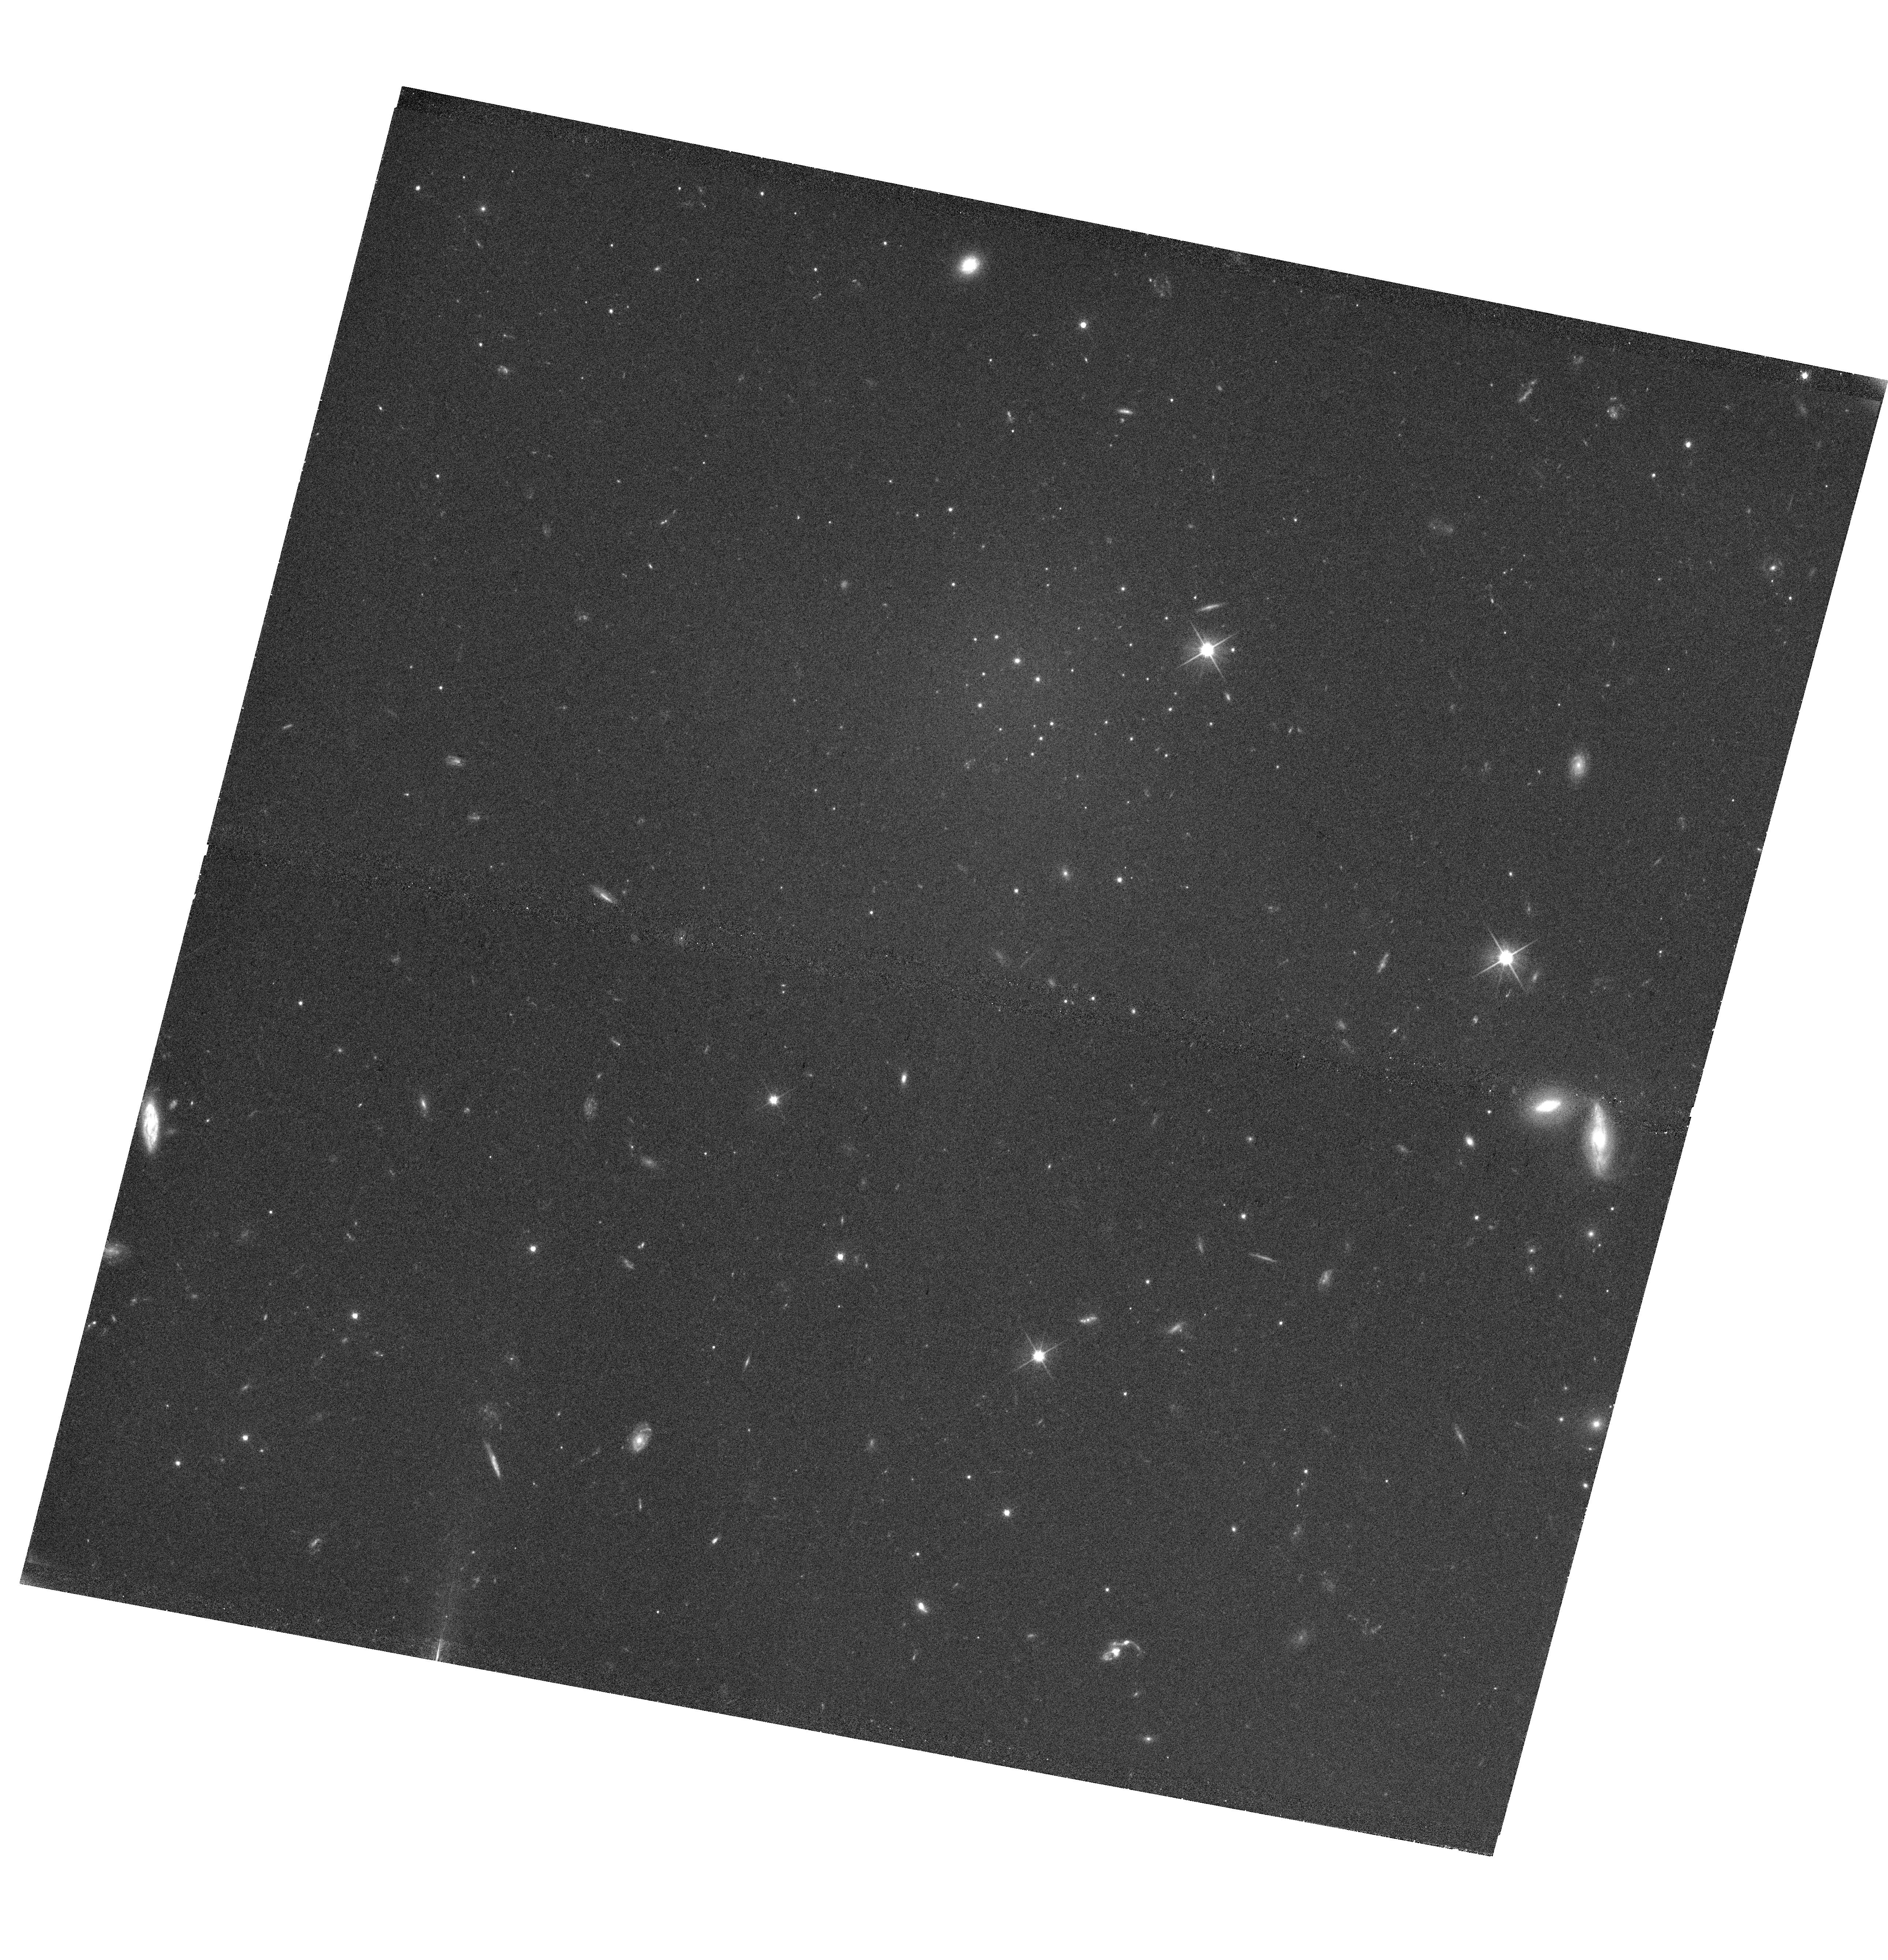
Target: NGC5846-UDG1. Instrument: WFC3/UVIS. Filter: F606W. Exposure: 39 min. Observation ID: hst_16284_01_wfc3_uvis_f606w_iedd01

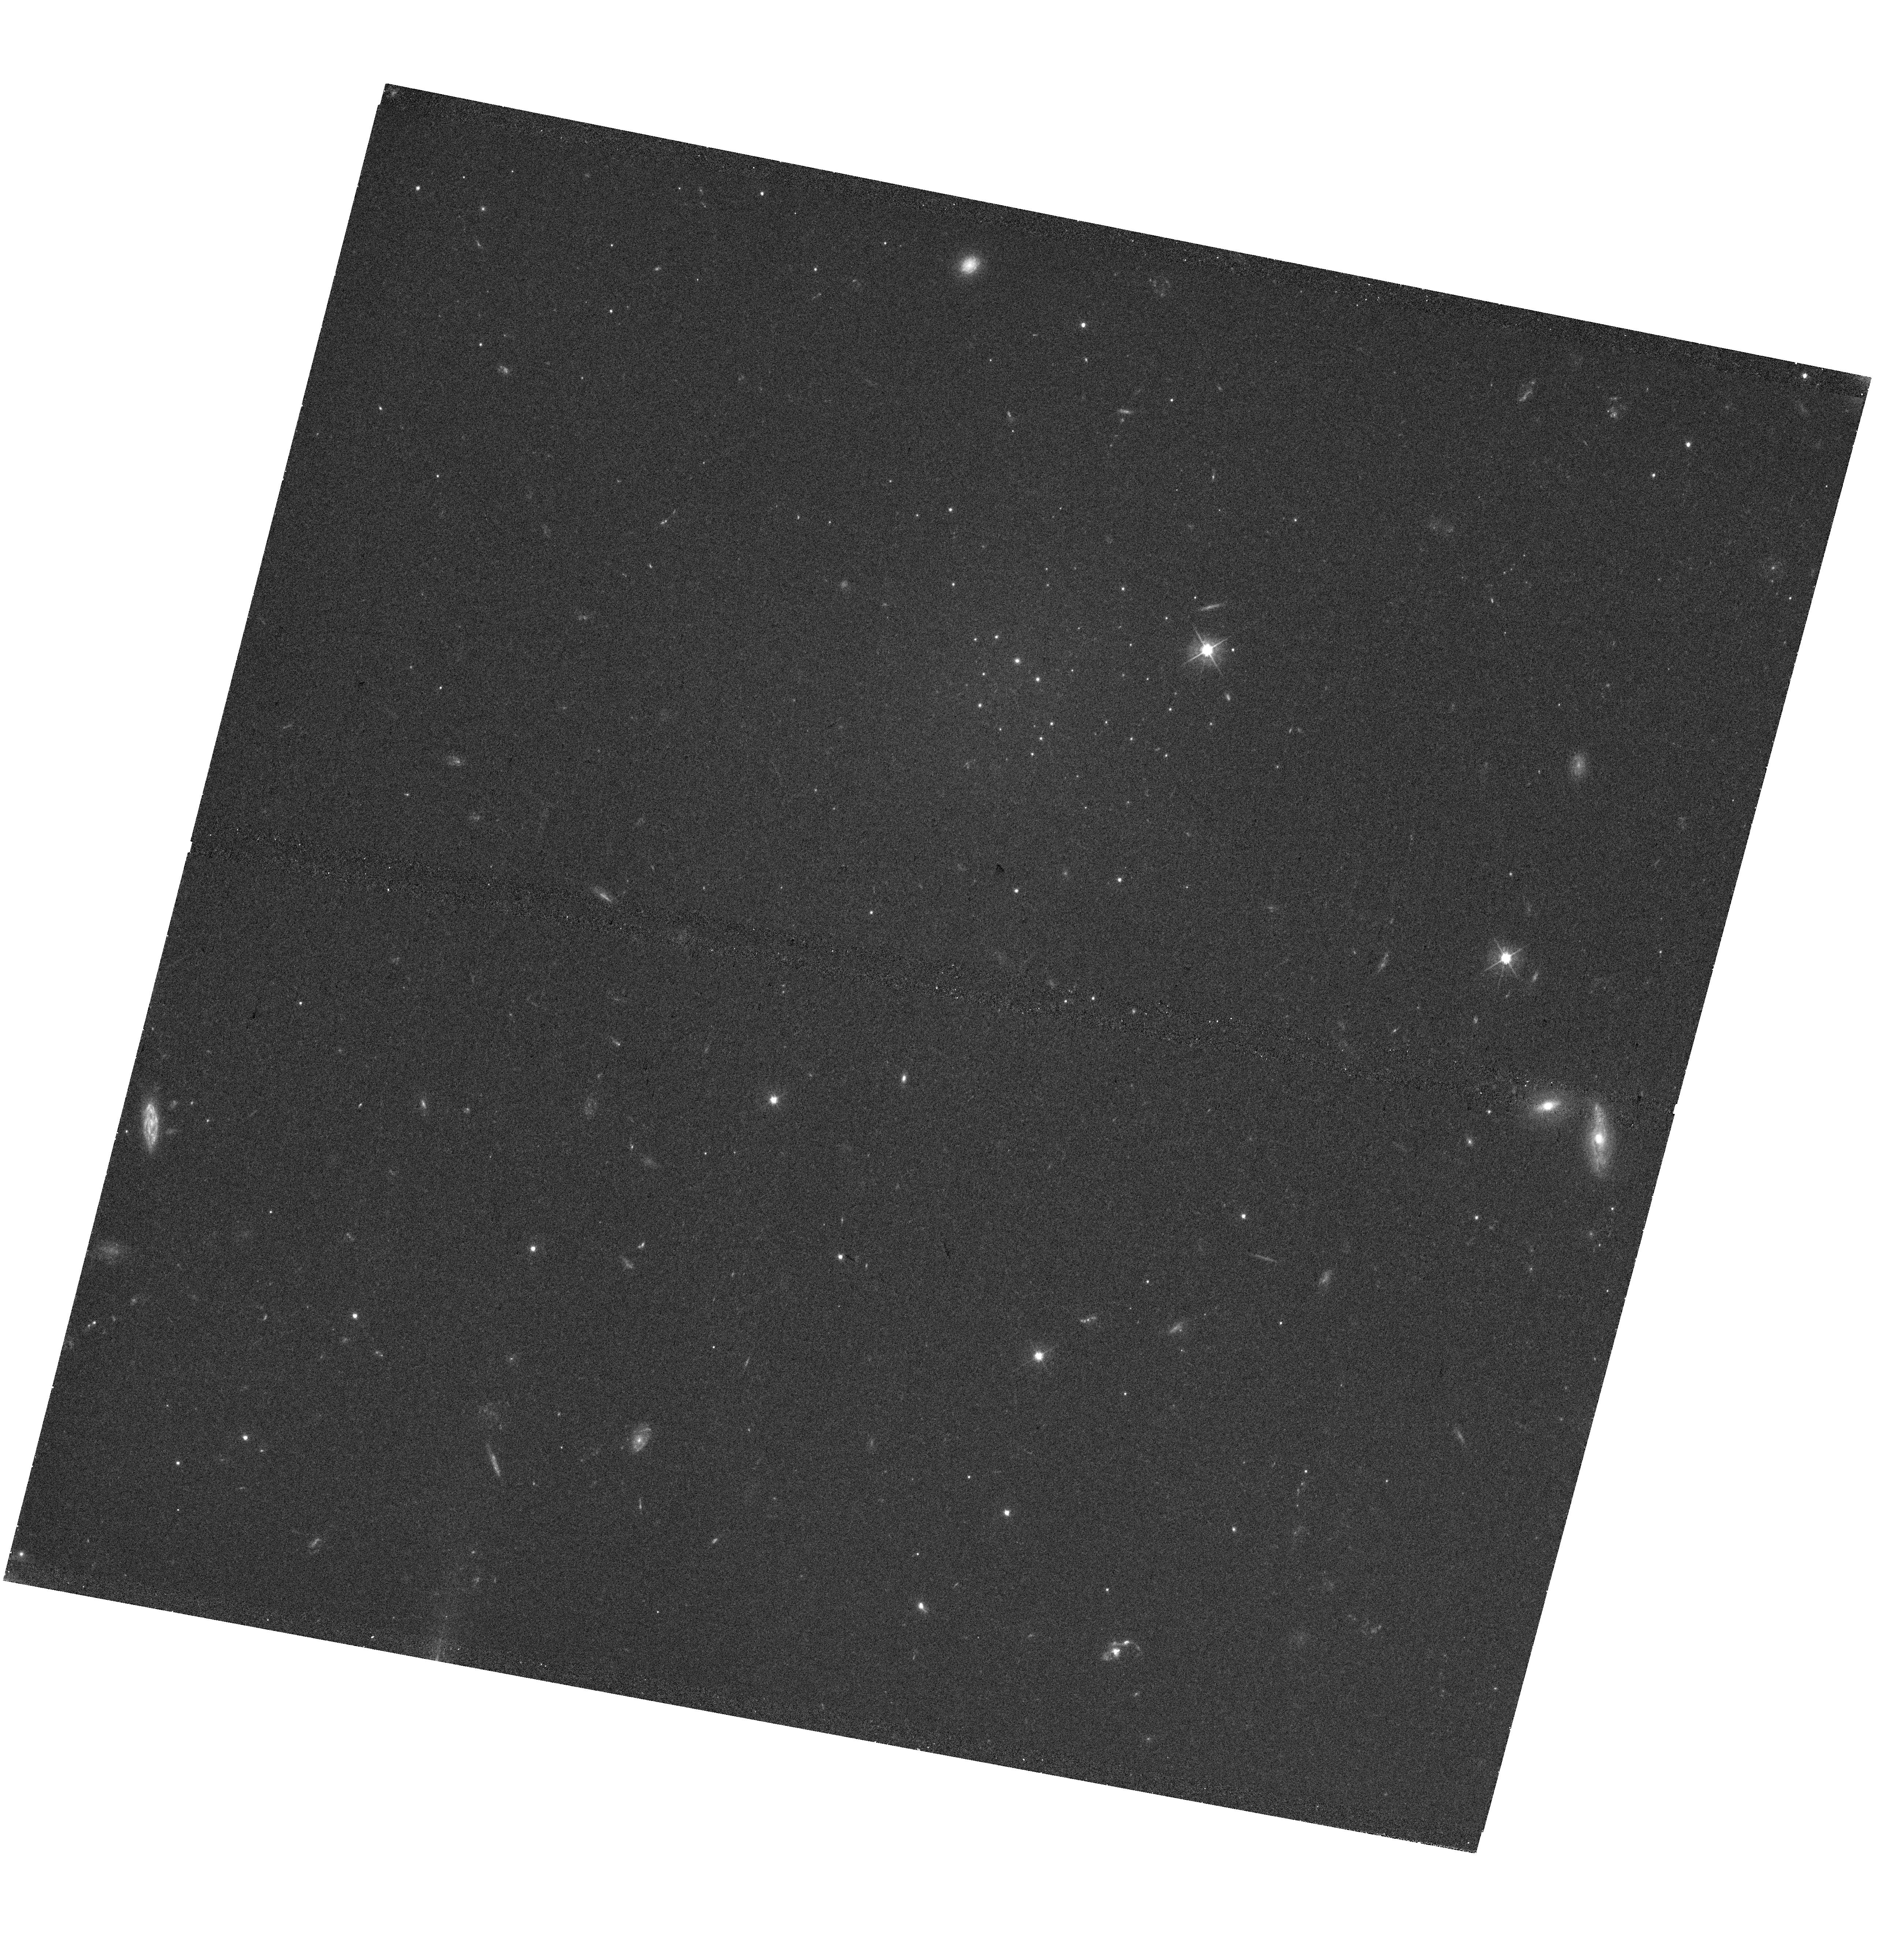
Target: NGC5846-UDG1. Instrument: WFC3/UVIS. Filter: F475W. Exposure: 39 min. Observation ID: hst_16284_01_wfc3_uvis_f475w_iedd01

Imaging of an apparent globular cluster galaxy (PI: Danieli, Shany)

Recently a remarkable low surface brightness galaxy, NGC5846-UDG1, was discovered in archival ground-based CFHT data. The galaxy has a low stellar mass (~10^8 solar masses), a large size (r_e=1.8 kpc), and an unprecedented number of compact sources that resemble globular clusters. Keck spectroscopy confirms the association of the globular clusters and the diffuse light: they are at a common radial velocity of ~2000 km/s, close to the group velocity of ~1900 km/s. Based on the current ground-based imaging and spectroscopic data the galaxy might have up to 30% of its light in the form of globular clusters, significantly higher than any other galaxy known to date. Taking diffusion of low mass clusters into account, it is possible that the galaxy consisted solely of ~100 globular clusters when it formed. Here we request 2 WFC3/UVIS orbits to study this extreme galaxy along with its unusual globular cluster system. With WFC3/UVIS we will measure the sizes, colors, ellipticities and luminosity function of the clusters. These properties will be compared to the globular cluster systems of other galaxies (and in particular other Ultra Diffuse Galaxies), to determine whether NGC5846-UDG1's globular clusters have similarities to those in other galaxies or represent something entirely new. We will also use the data to better determine the structure and morphology of this enigmatic galaxy in order to put further constraints on its dynamical state.